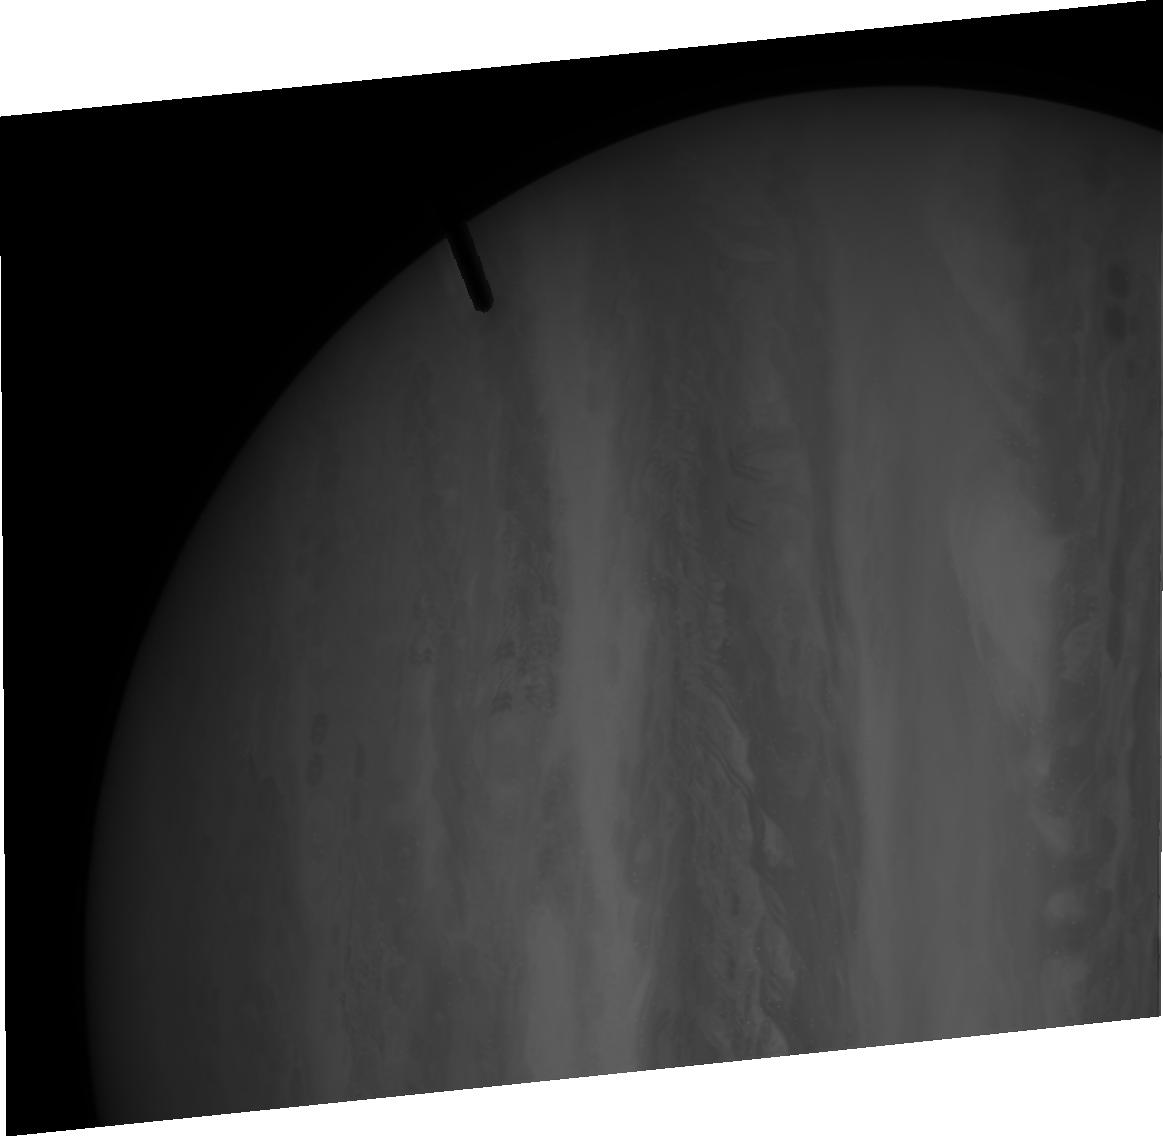
Target: JUPITER-HRC-SOUTH-TIMED-V3. Instrument: ACS/HRC. Filter: F502N. Exposure: 1 min. Observation ID: j9mm03020

Quit winking: Jupiter opens its other eye (PI: de Pater, Imke)

This week (March 6) a new red spot on Jupiter was announced, dubbed "Red Spot Jr.'' by the press. It appears to be White Oval BA, the remanant of the three White Ovals that merged during 1998-2000. The new spot is deep red like the Great Red Spot (GRS) rather than bright white as were the ovals. We believe that the color change of the oval from white to red is indicative of a temperature change, as predicted by one of us in a Nature paper in 2004. The goal of our proposed observations is to test our theory of jovian climate change through observations of dynamical features of Red Spot Jr. and its surroundings, which provide indirect measurements of changes in the temperature and stratification of the jovian weather layer.